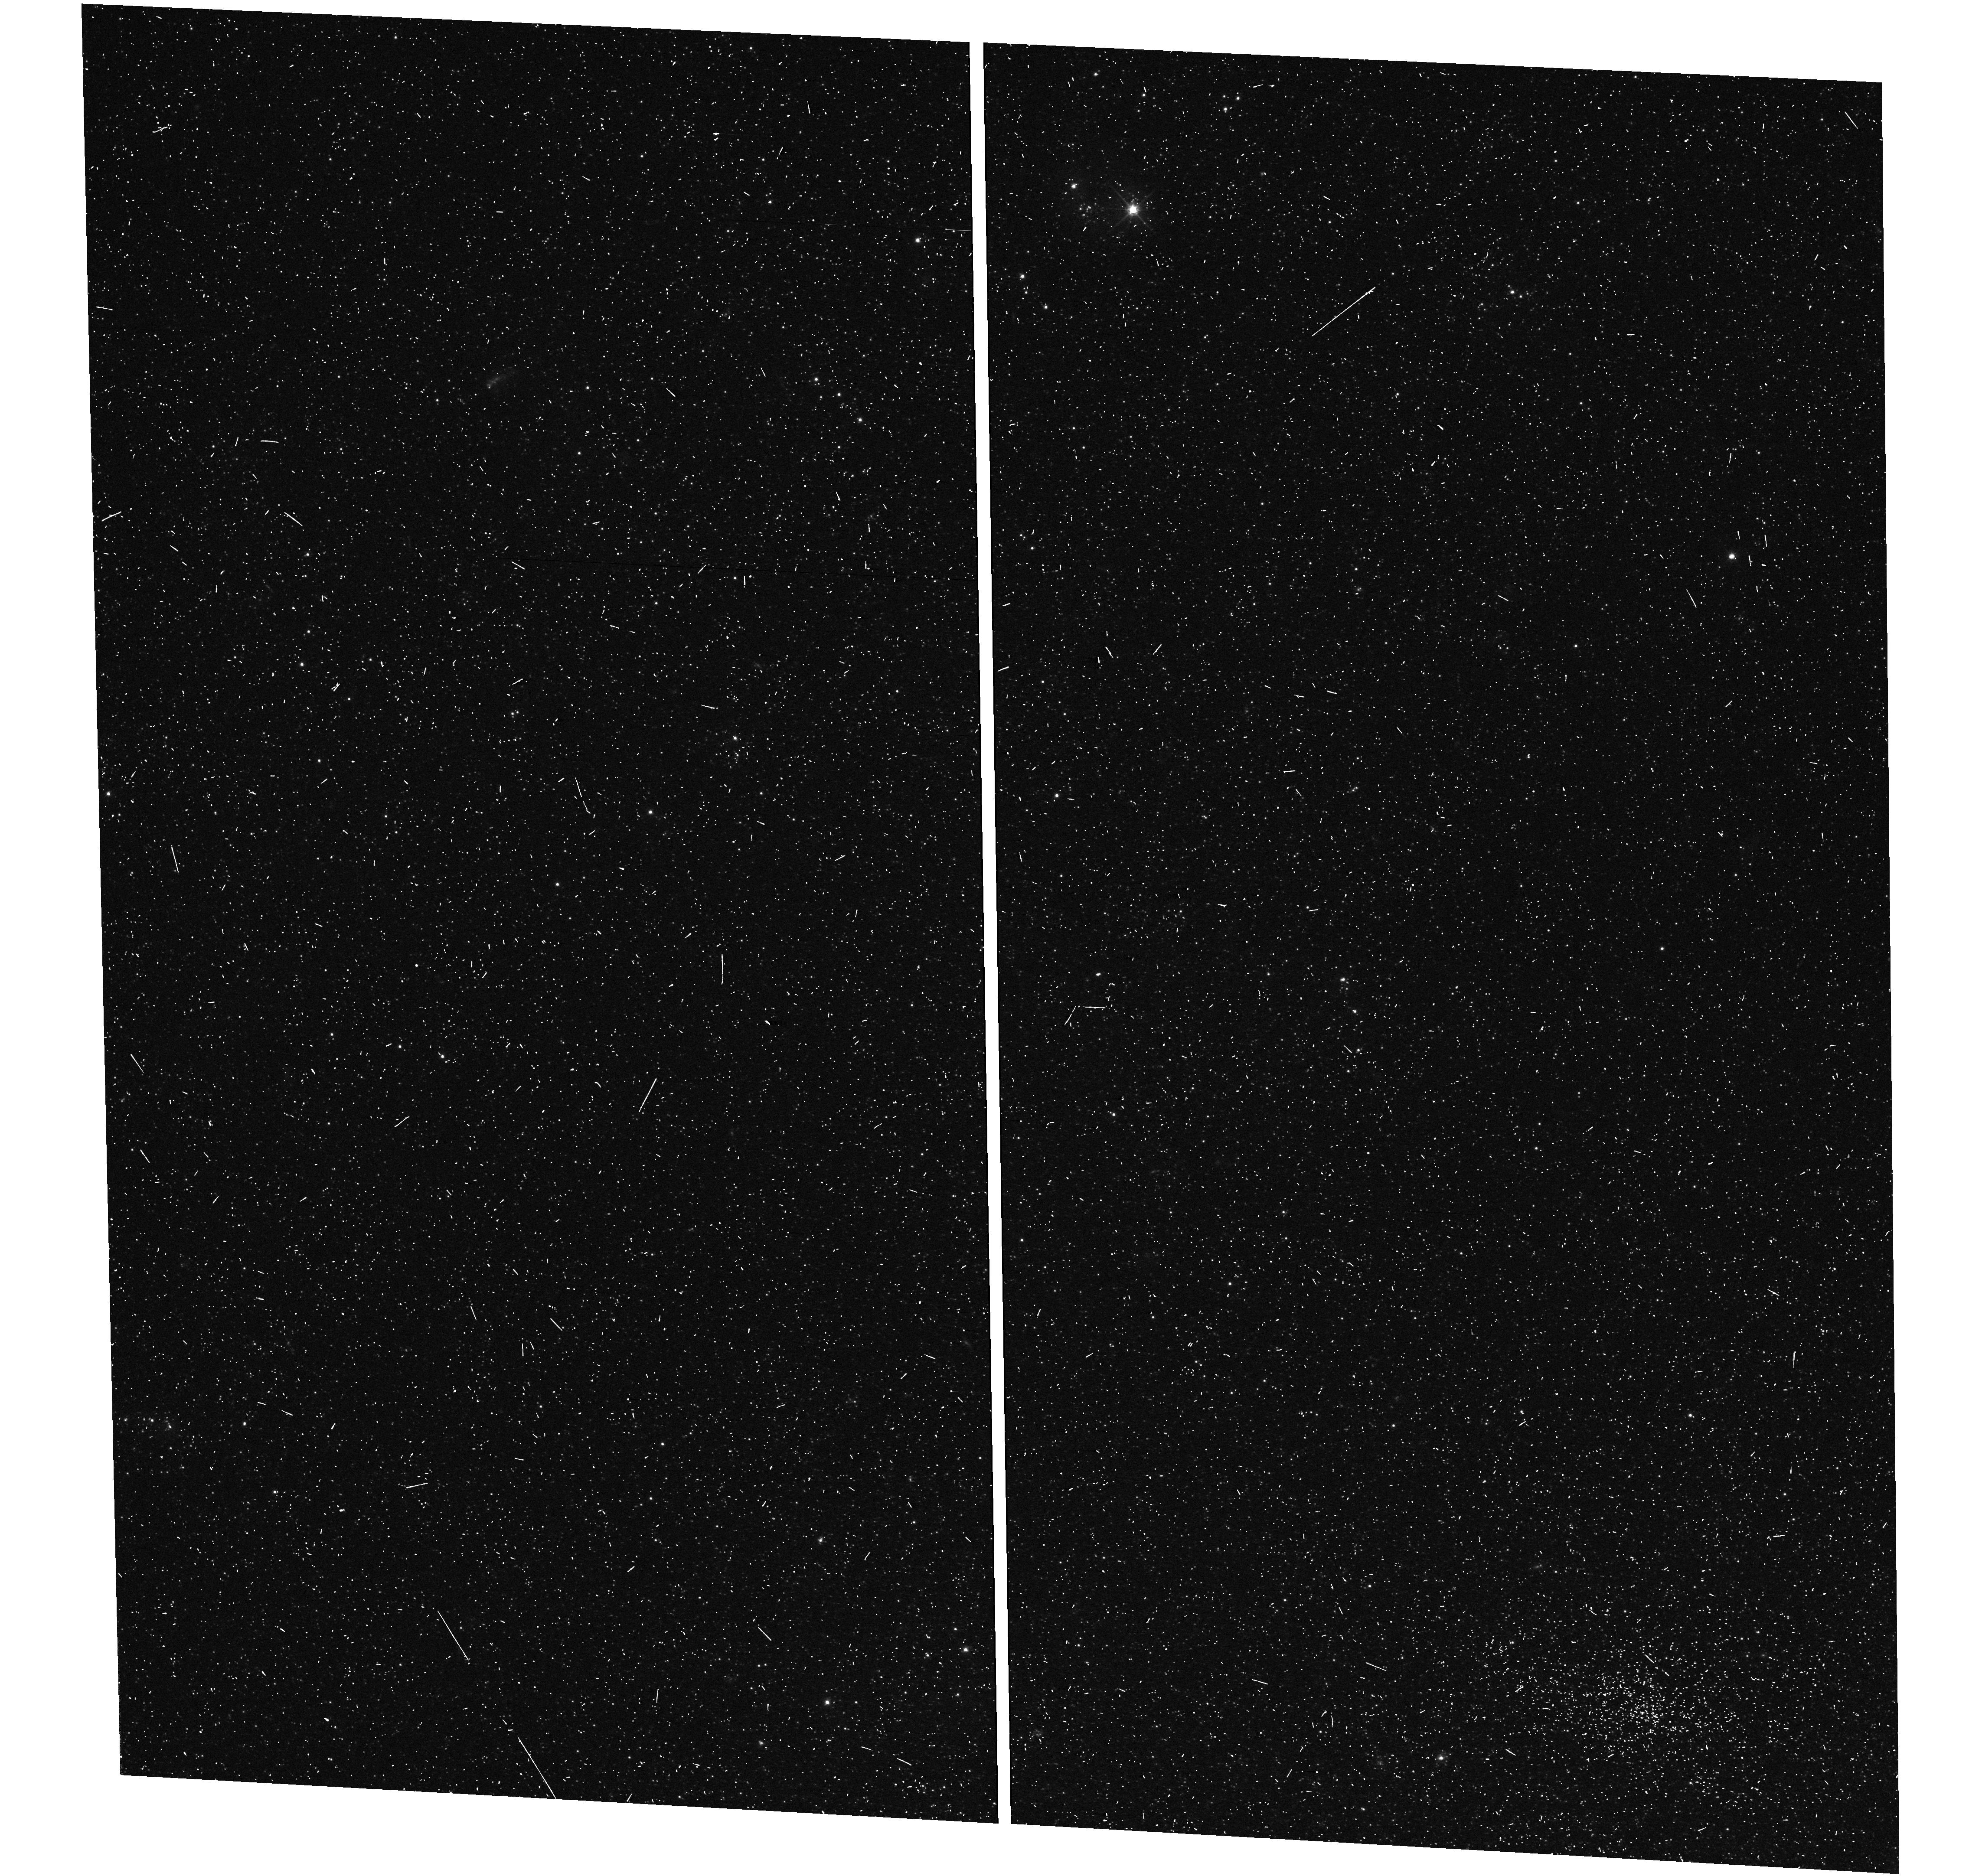
Target: N300-B
Instrument: WFC3/UVIS
Filter: F555W
Exposure: 8 min
Observation ID: hst_17520_05_wfc3_uvis_f555w_if9s05

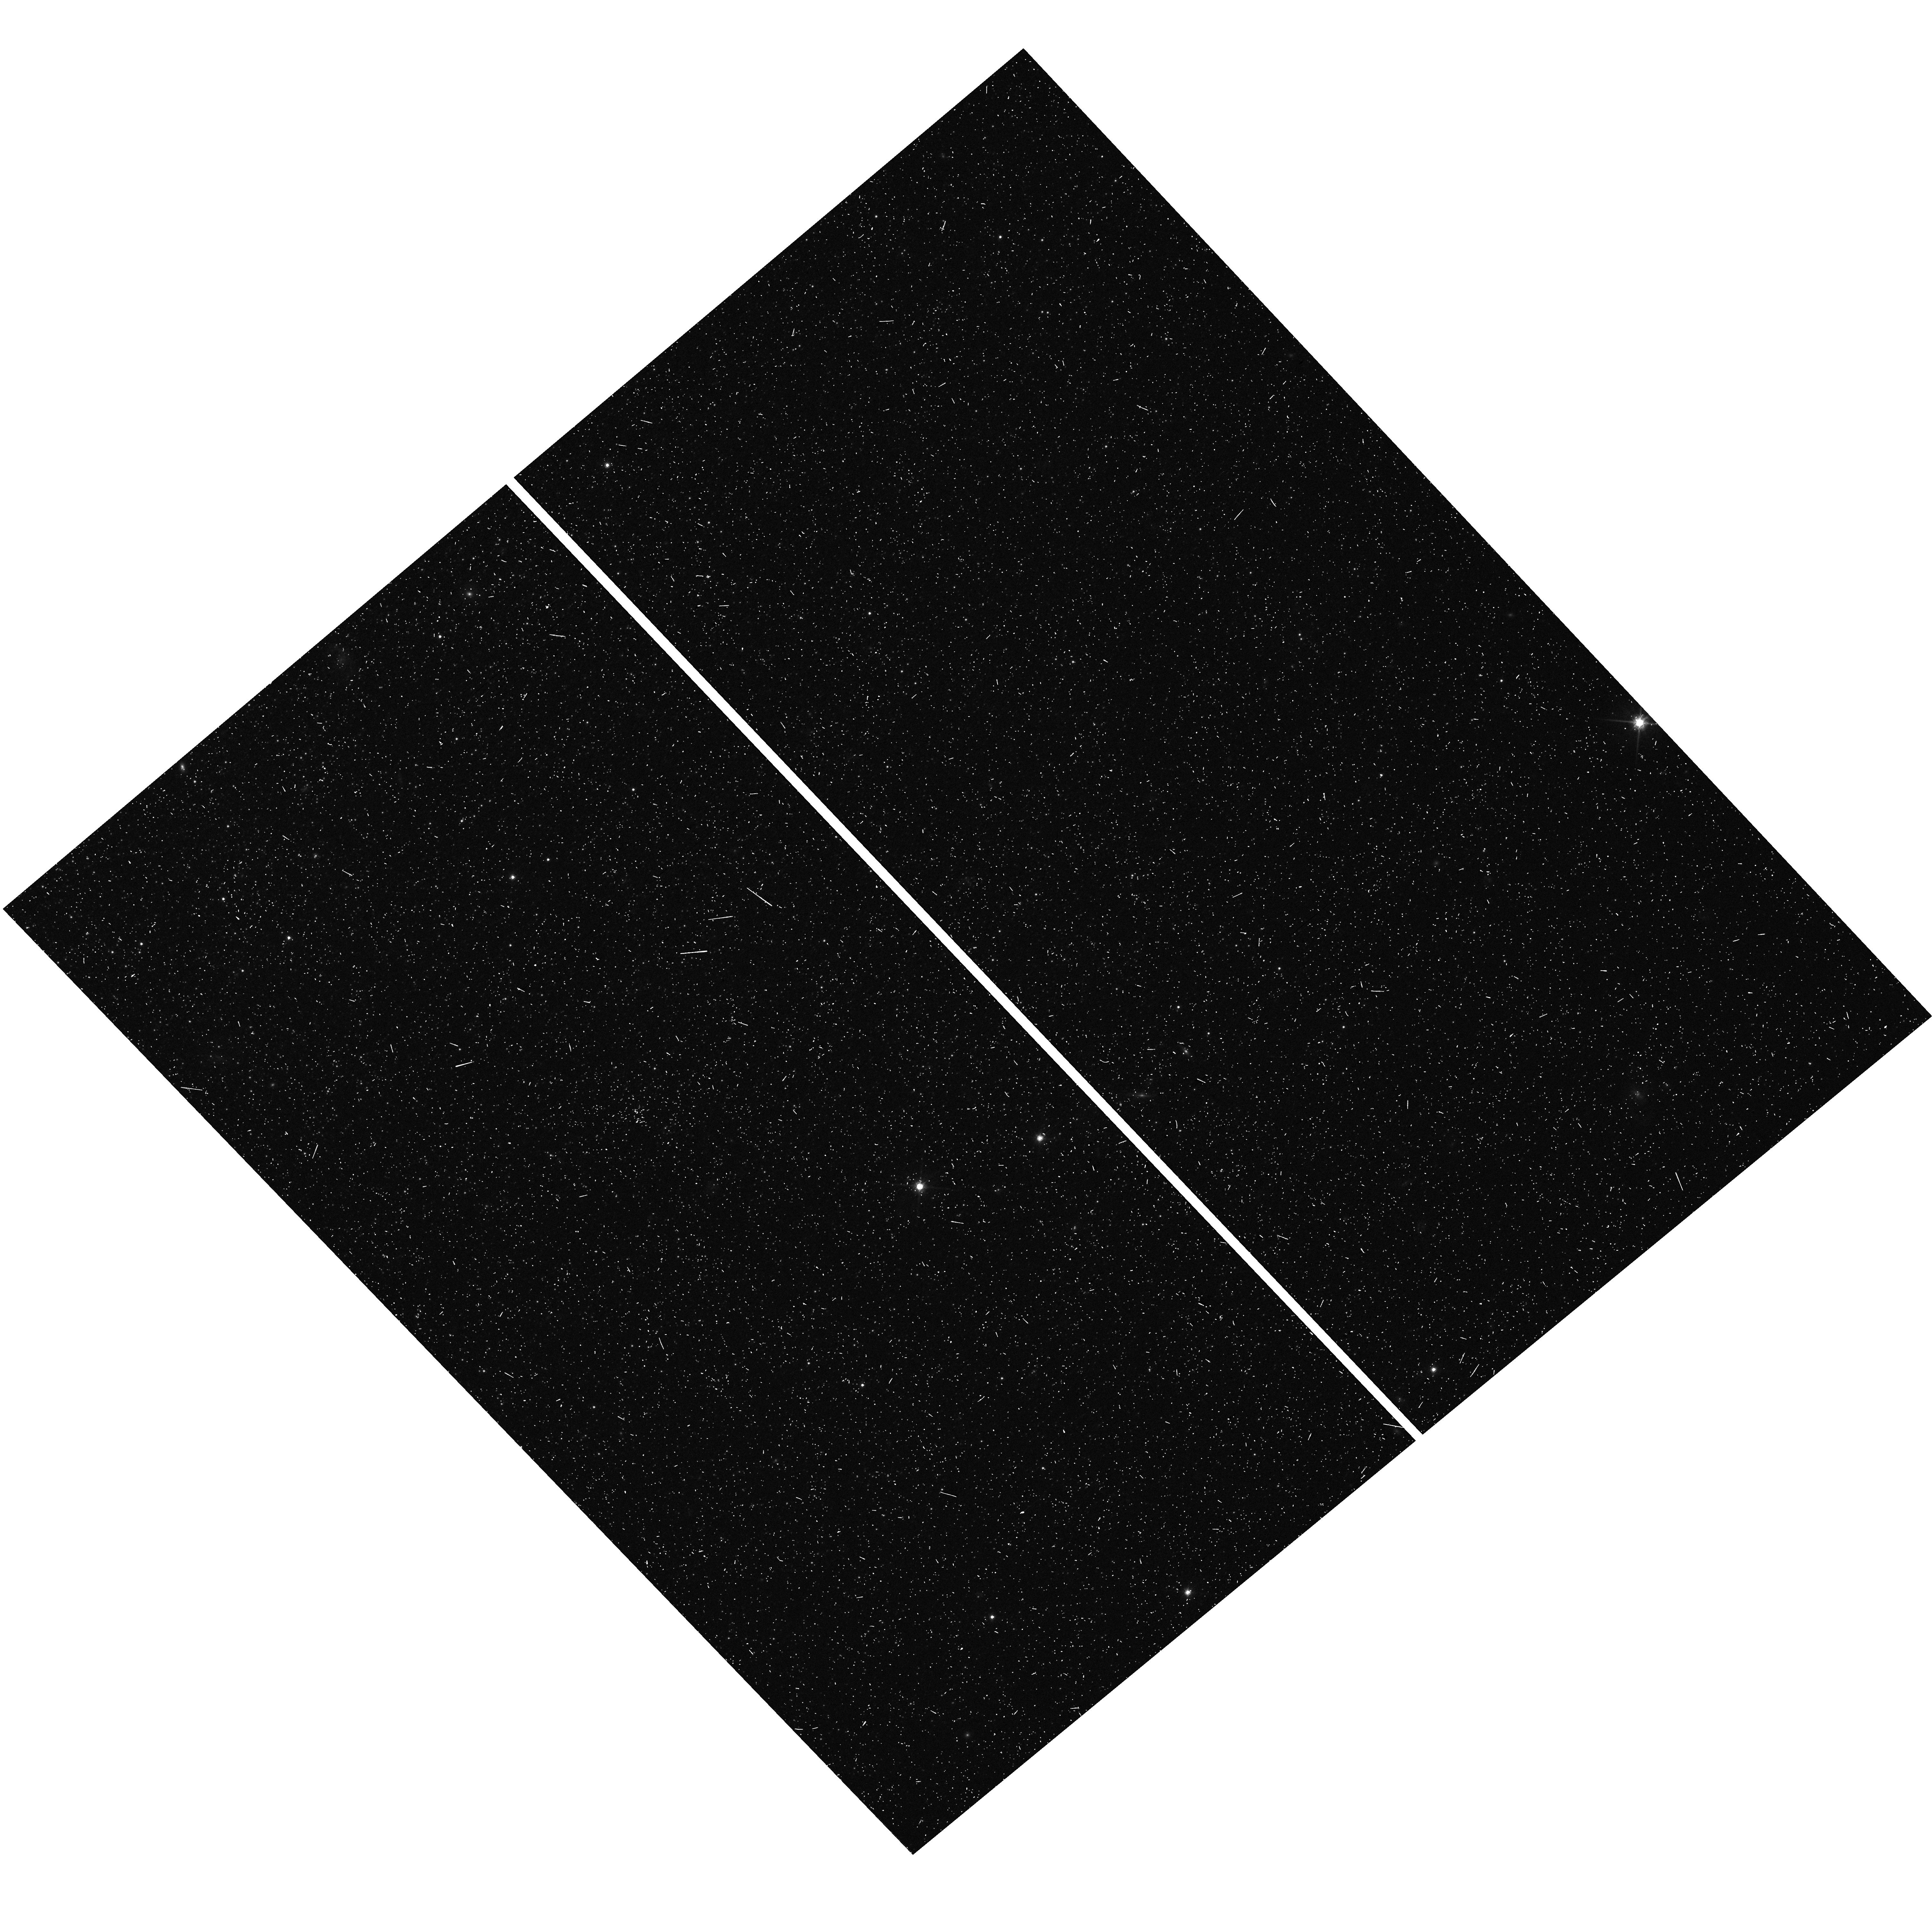
Target: N300-D
Instrument: WFC3/UVIS
Filter: F814W
Exposure: 8 min
Observation ID: hst_17520_11_wfc3_uvis_f814w_if9s11

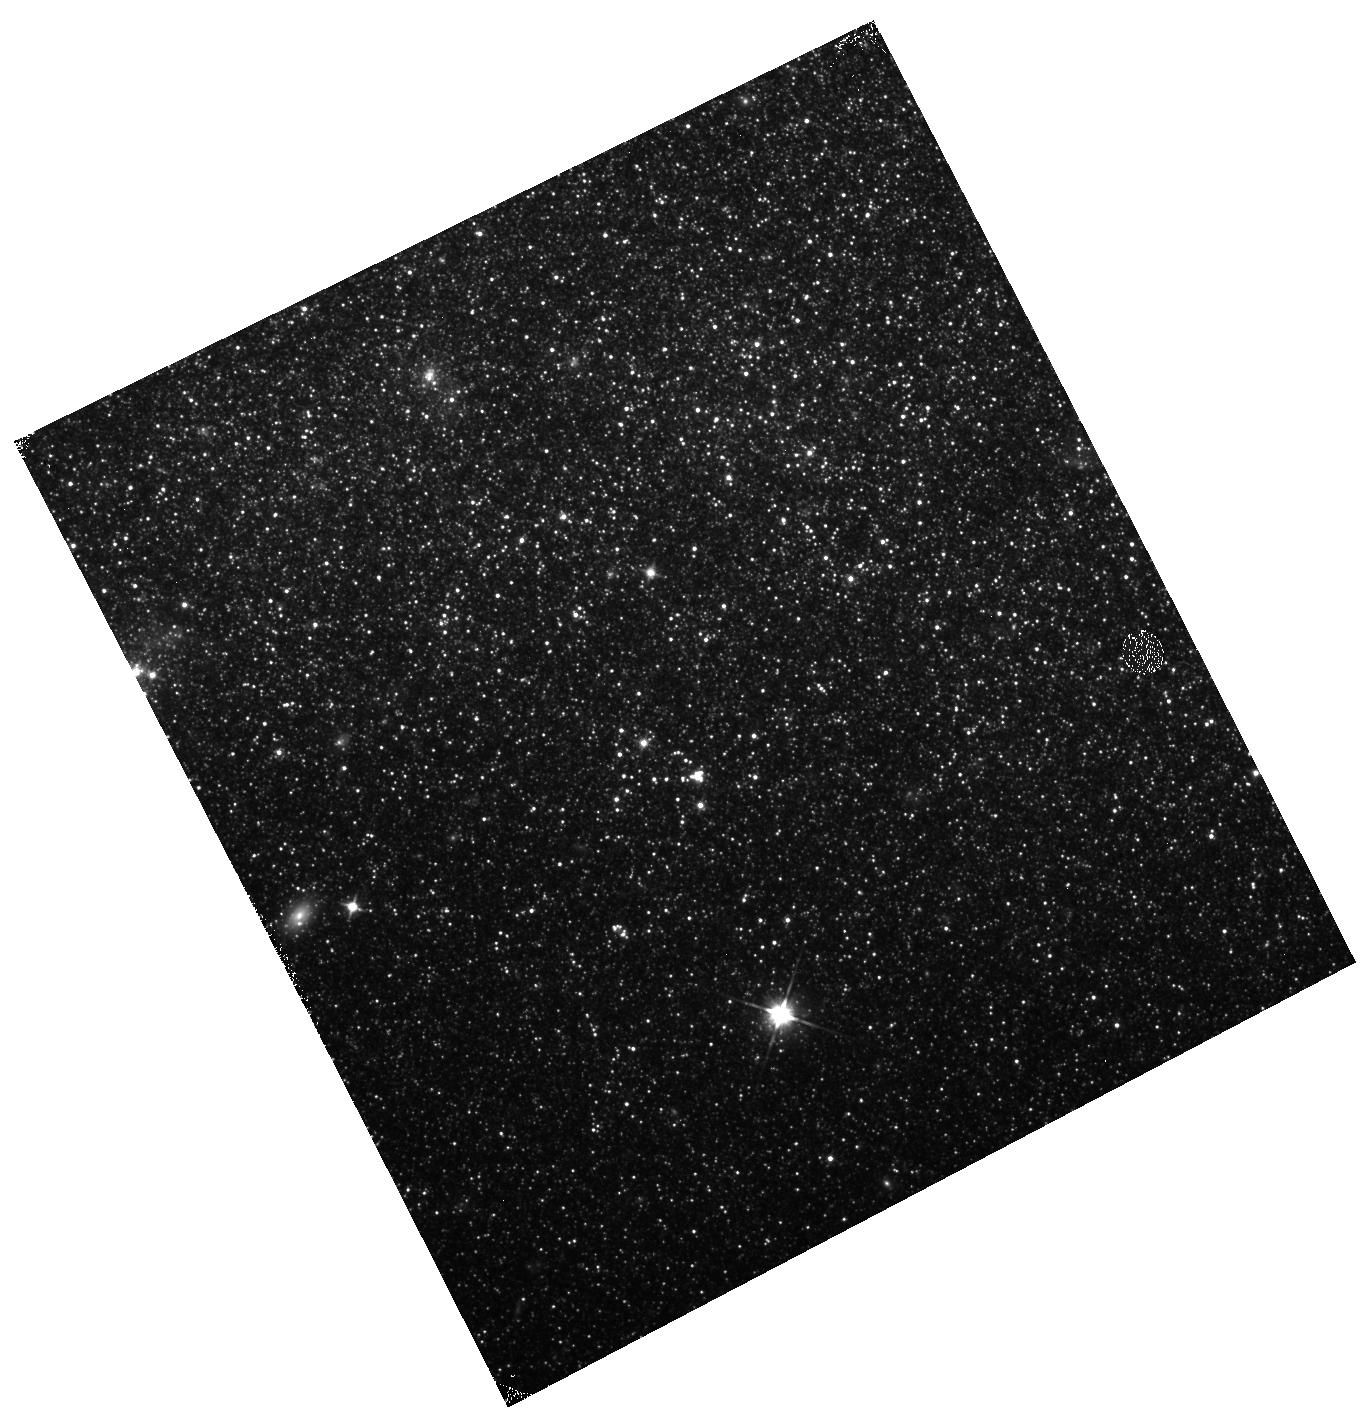
Target: N55-Z
Instrument: WFC3/IR
Filter: F110W
Exposure: 9 min
Observation ID: hst_17520_16_wfc3_ir_f110w_if9s16

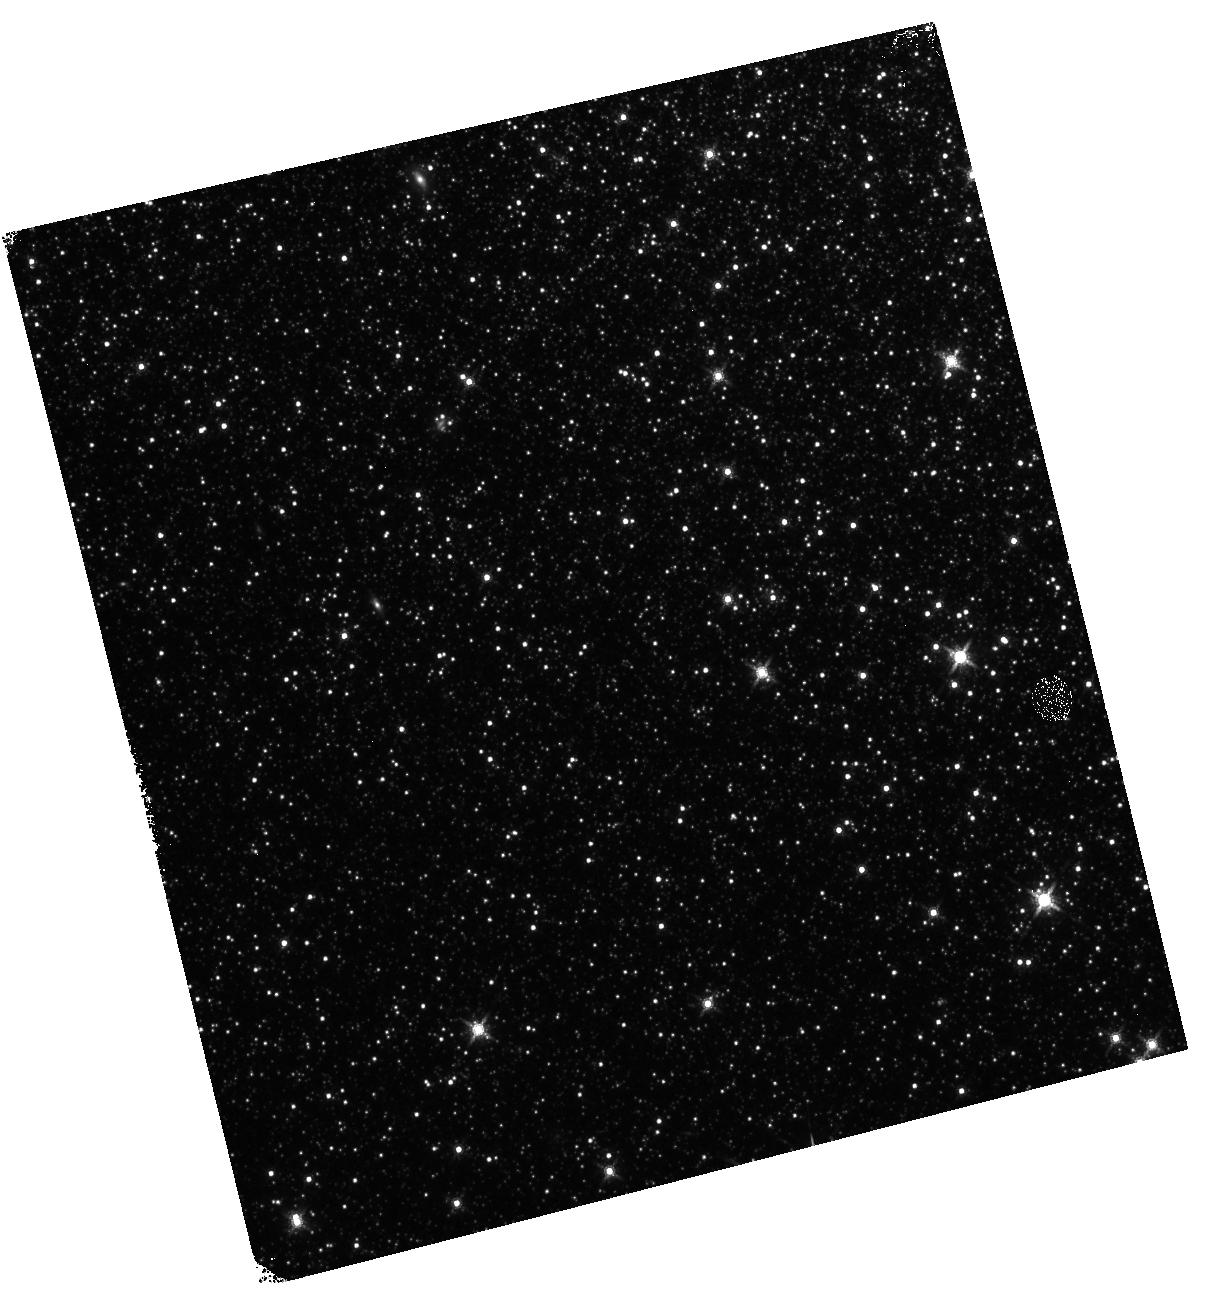
Target: N6822-B
Instrument: WFC3/IR
Filter: F160W
Exposure: 10 min
Observation ID: hst_17520_24_wfc3_ir_f160w_if9s24

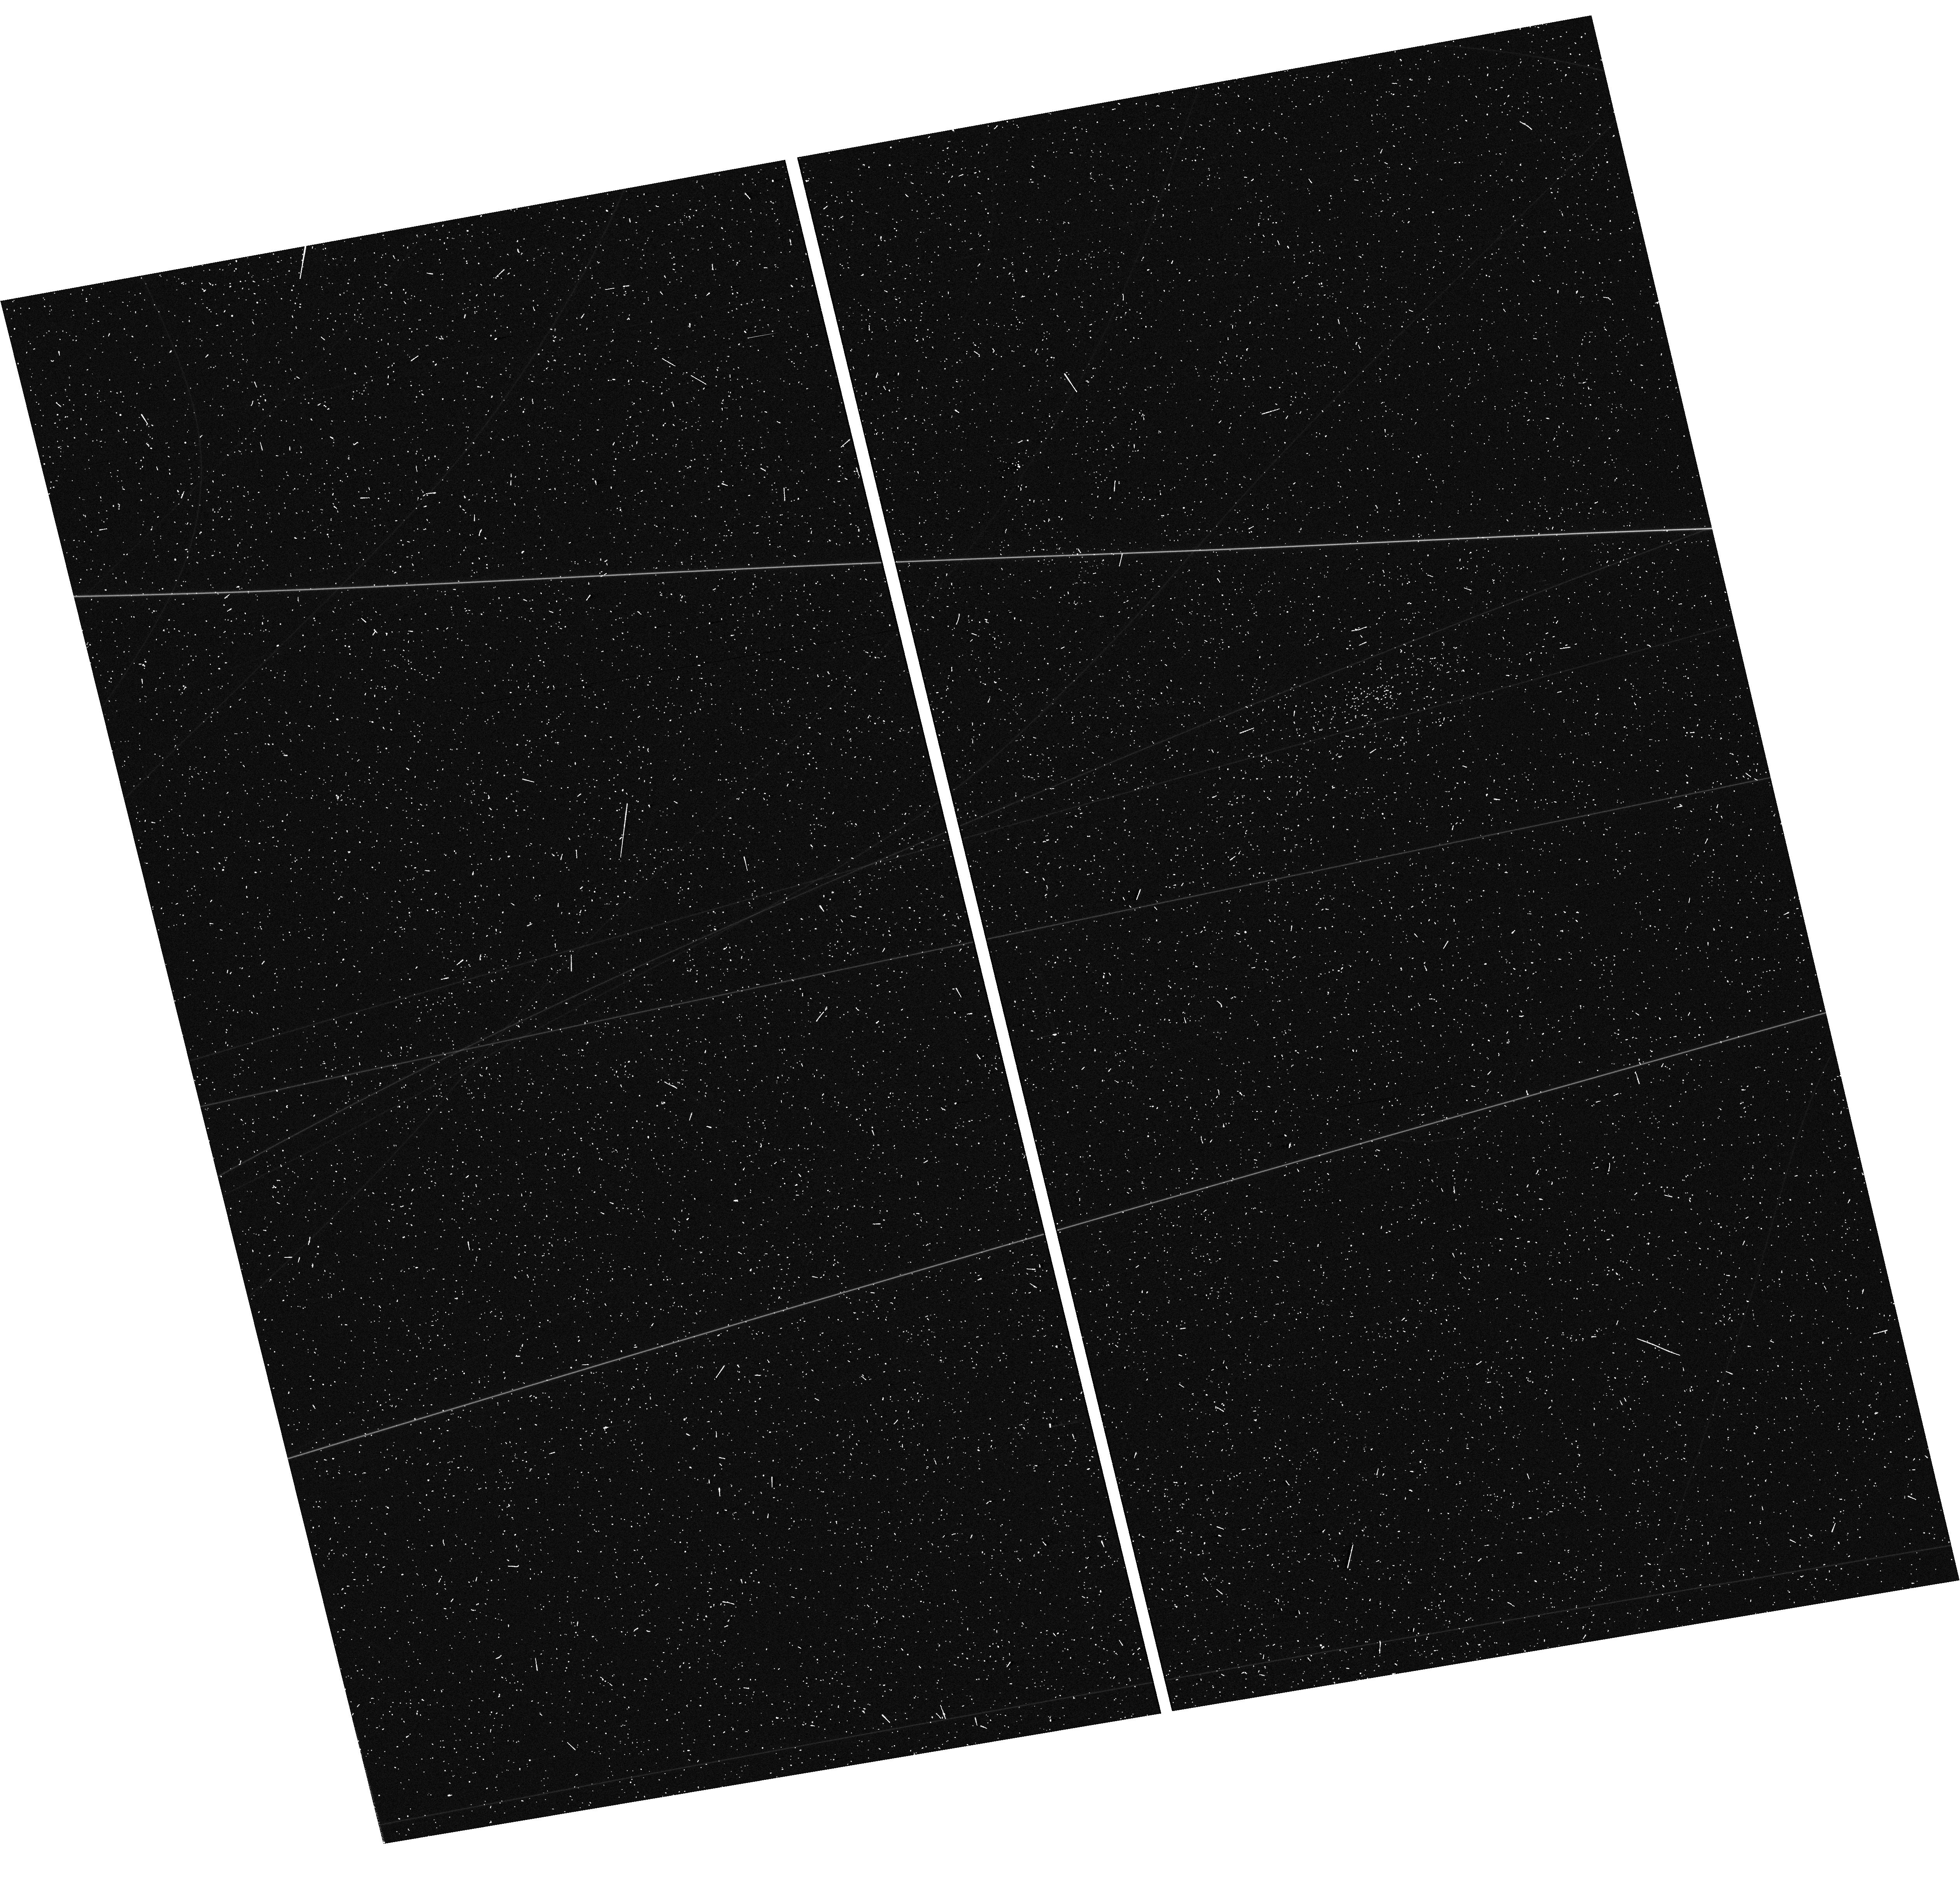
Target: N300-A
Instrument: WFC3/UVIS
Filter: F555W
Exposure: 8 min
Observation ID: hst_17520_02_wfc3_uvis_f555w_if9s02

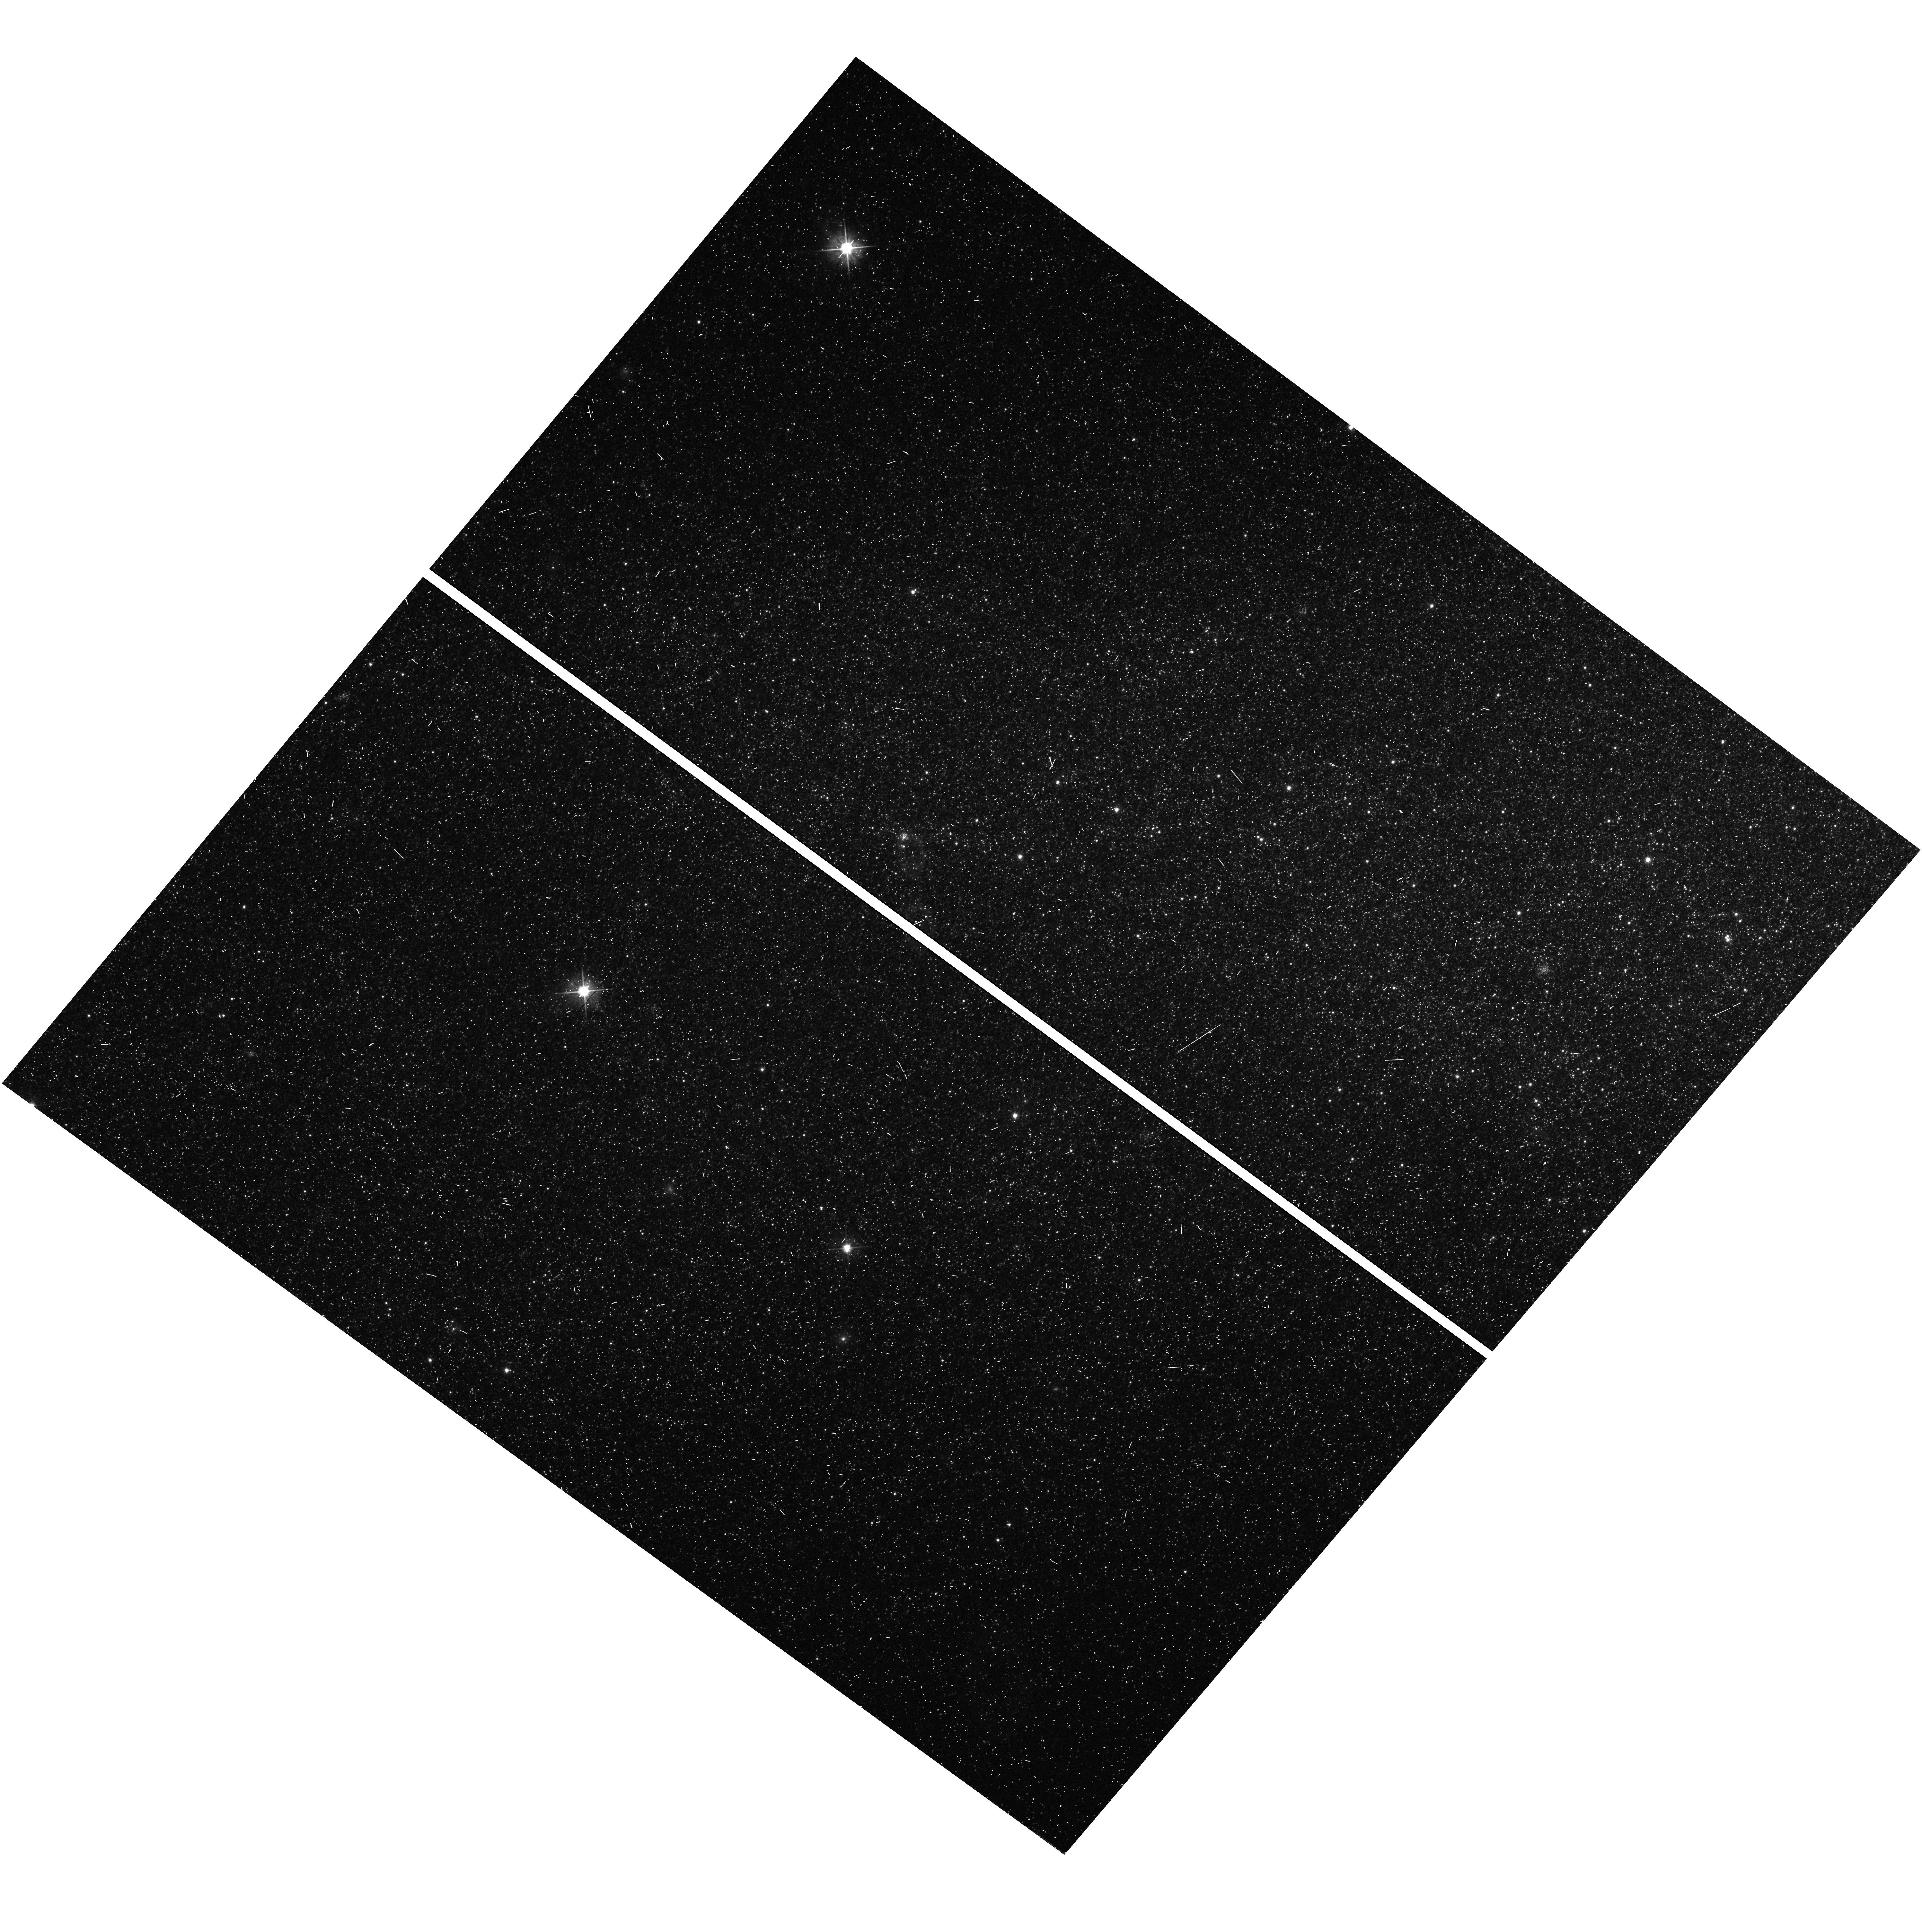
Target: N3109-A
Instrument: WFC3/UVIS
Filter: F555W
Exposure: 8 min
Observation ID: hst_17520_29_wfc3_uvis_f555w_if9s29

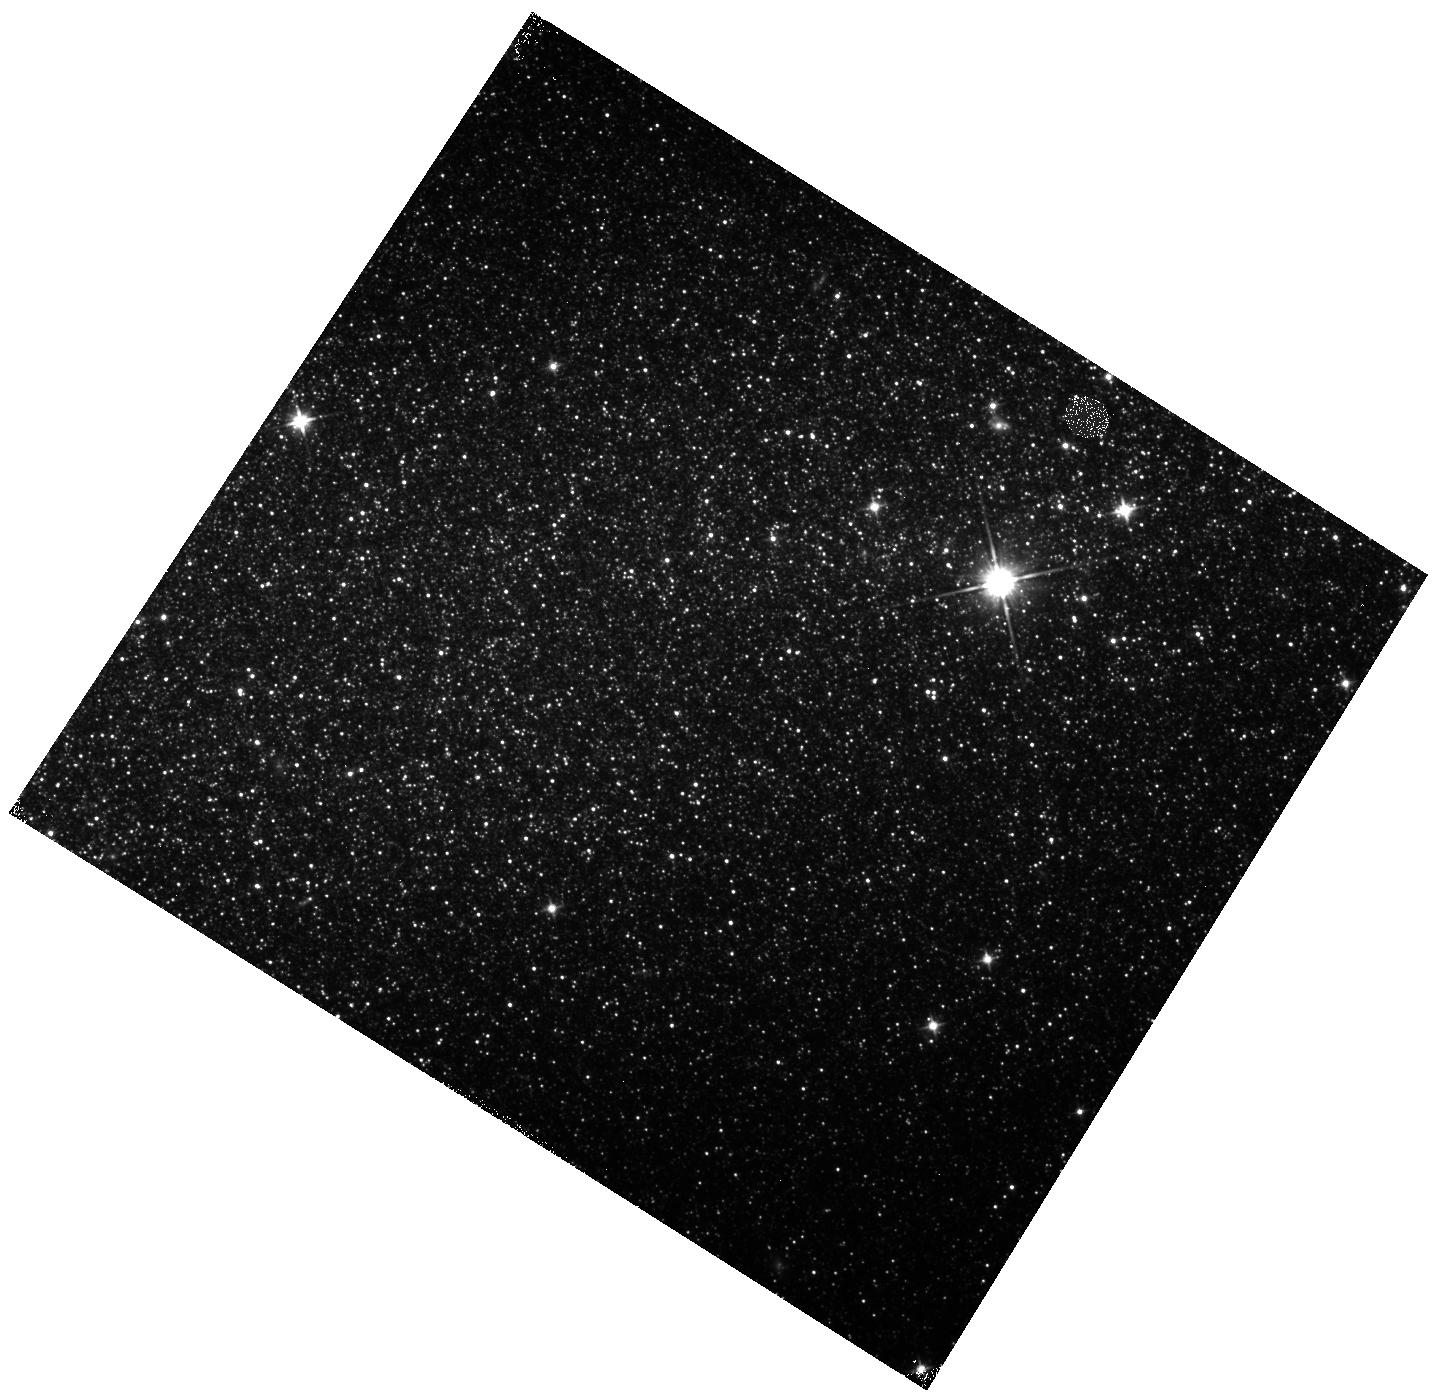
Target: N3109-B
Instrument: WFC3/IR
Filter: F110W
Exposure: 10 min
Observation ID: hst_17520_35_wfc3_ir_f110w_if9s35

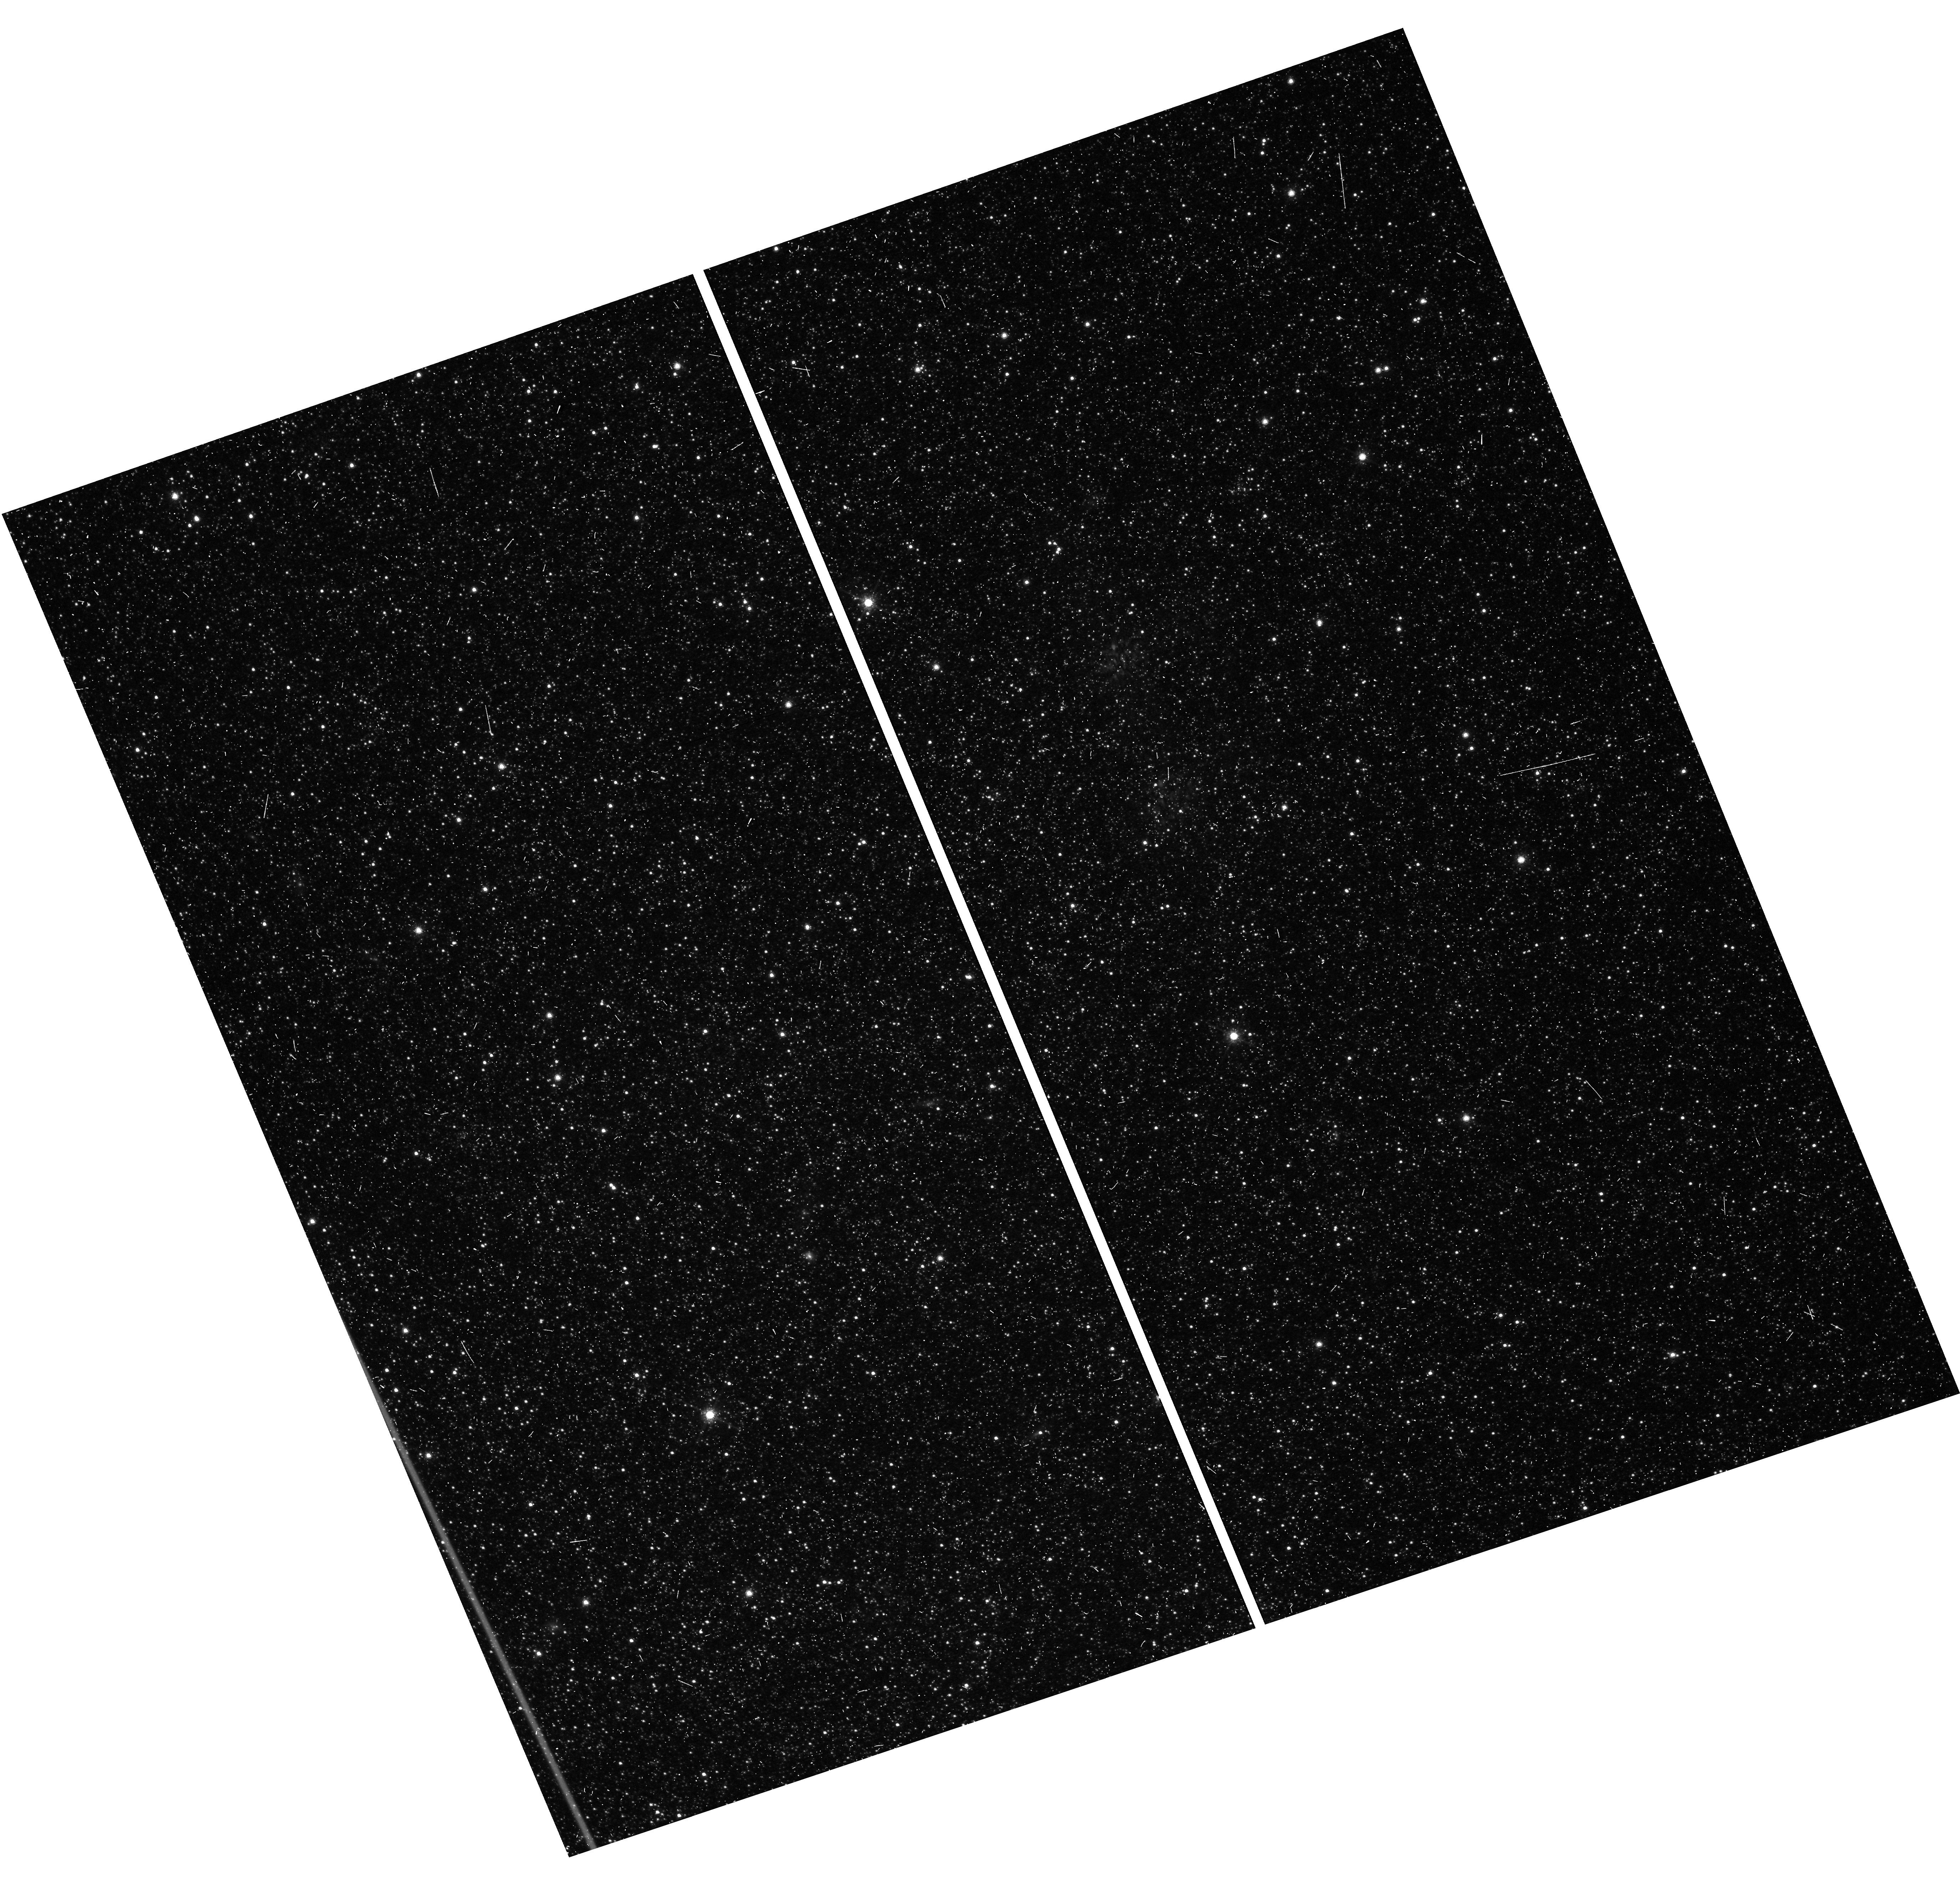
Target: N6822-A
Instrument: WFC3/UVIS
Filter: F814W
Exposure: 8 min
Observation ID: hst_17520_21_wfc3_uvis_f814w_if9s21

A 1% cross-calibration of Cepheids, TRGB, and JAGB in five nearby galaxies with HST (PI: Breuval, Louise)

The current tension between the Hubble constant (H0) measured from the empirical Cepheid-SNIa method and its value inferred from the Cosmic Microwave Background has now reached 5 sigma (Riess et al. 2022) and questions the completeness of the Lambda-CDM model, suggesting the need for new physics. However, the accuracy of the H0 measurement based on Cepheids has recently been challenged by an alternative method based on the Tip of the Red Giant Branch (TRGB), which resulted in a wide range of H0 values (Freedman et al. 2020, Anand et al. 2022). We propose to investigate the consistency of these different methods by measuring 202 Cepheids in the disks of 5 nearby galaxies (distance modulus from 23 to 27 mag) while simultaneously measuring the TRGB in the halo of these galaxies, together with J-region Asymptotic Giant Branch (JAGB) stars in the disk fields. Standard NIR and optical HST filters have been adopted consistently across the entire distance ladder, from the local geometric anchors to SNIa host galaxies, to measure H0. The proposed observations will more than double the number of galaxies where Cepheid, TRGB and JAGB distances can be compared in this homogeneous HST photometric system and will allow us to bypass crowding contamination that affects ground-based measurements. By directly cross-calibrating to the 1% level the distances to these 5 galaxies using 3 independent standard candles in a consistent system, we will obtain a deep understanding of the systematics behind each method and offer a clean way to investigate the Hubble tension, independently from any assumptions on supernovae host galaxies.